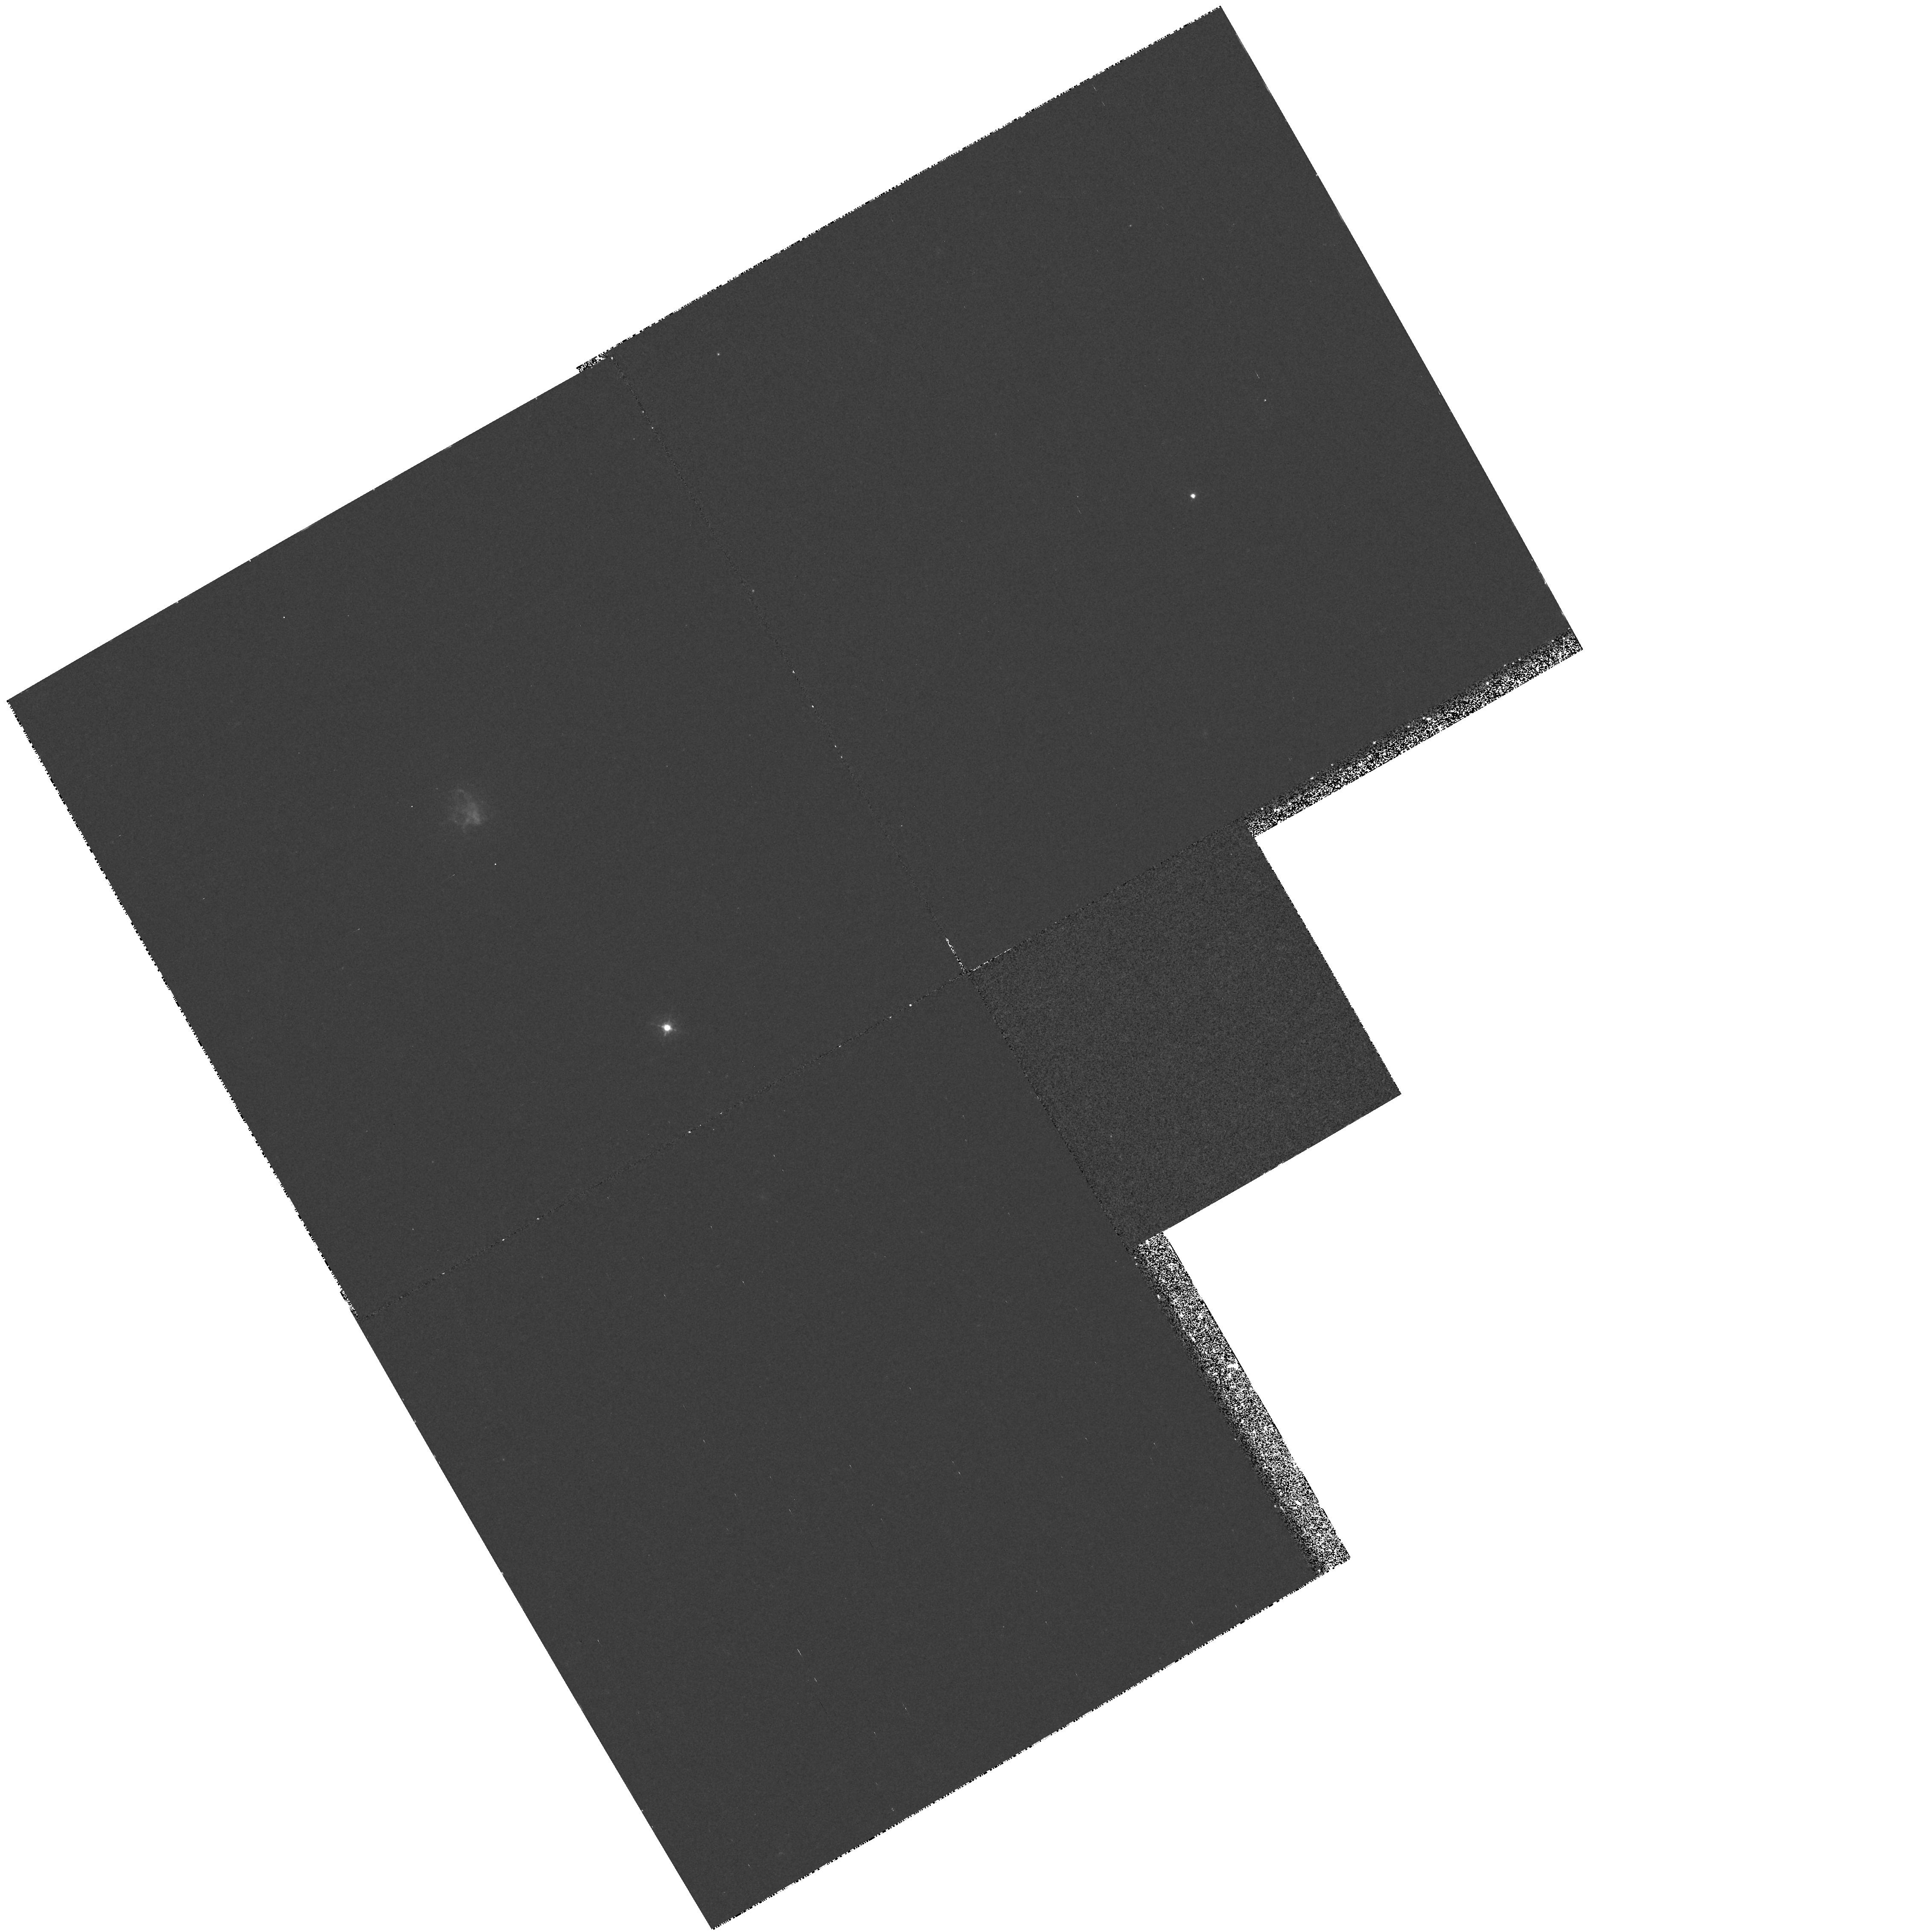
Target: A2597-NUC
Instrument: WFPC2/PC
Filter: F410M
Exposure: 37 min
Observation ID: hst_6717_01_wfpc2_pc_f410m_u3cu01

UV Spectroscopy of the Luminous Cooling Flow Nebula in A2597 (PI: ODea, Christopher P.)

We propose UV spectroscopy with the FOS of the emission line nebula in the luminous cooling flow cluster Abell 2597. These observations will provide the first detection of UV lines (other than Ly-alpha\ which was detected by IUE) in the spectrum of a cooling flow nebula. This will allow us to determine line ratios (or limits) on lines which are diagnostic for (1) gas cooling from the hot ICM, (2) gas in shocks, (3) gas irradiated by the EUV and soft X-rays from cooling gas, gas in mixing layers, or shocked gas, (4) gas energized by cosmic ray heating. We will determine the source of ionization for the cooling flow nebula and investigate its relationship to the ICM and the cooling flow using our groundbased optical, ISO, ROSAT, and VLA and VLBA HI observations.